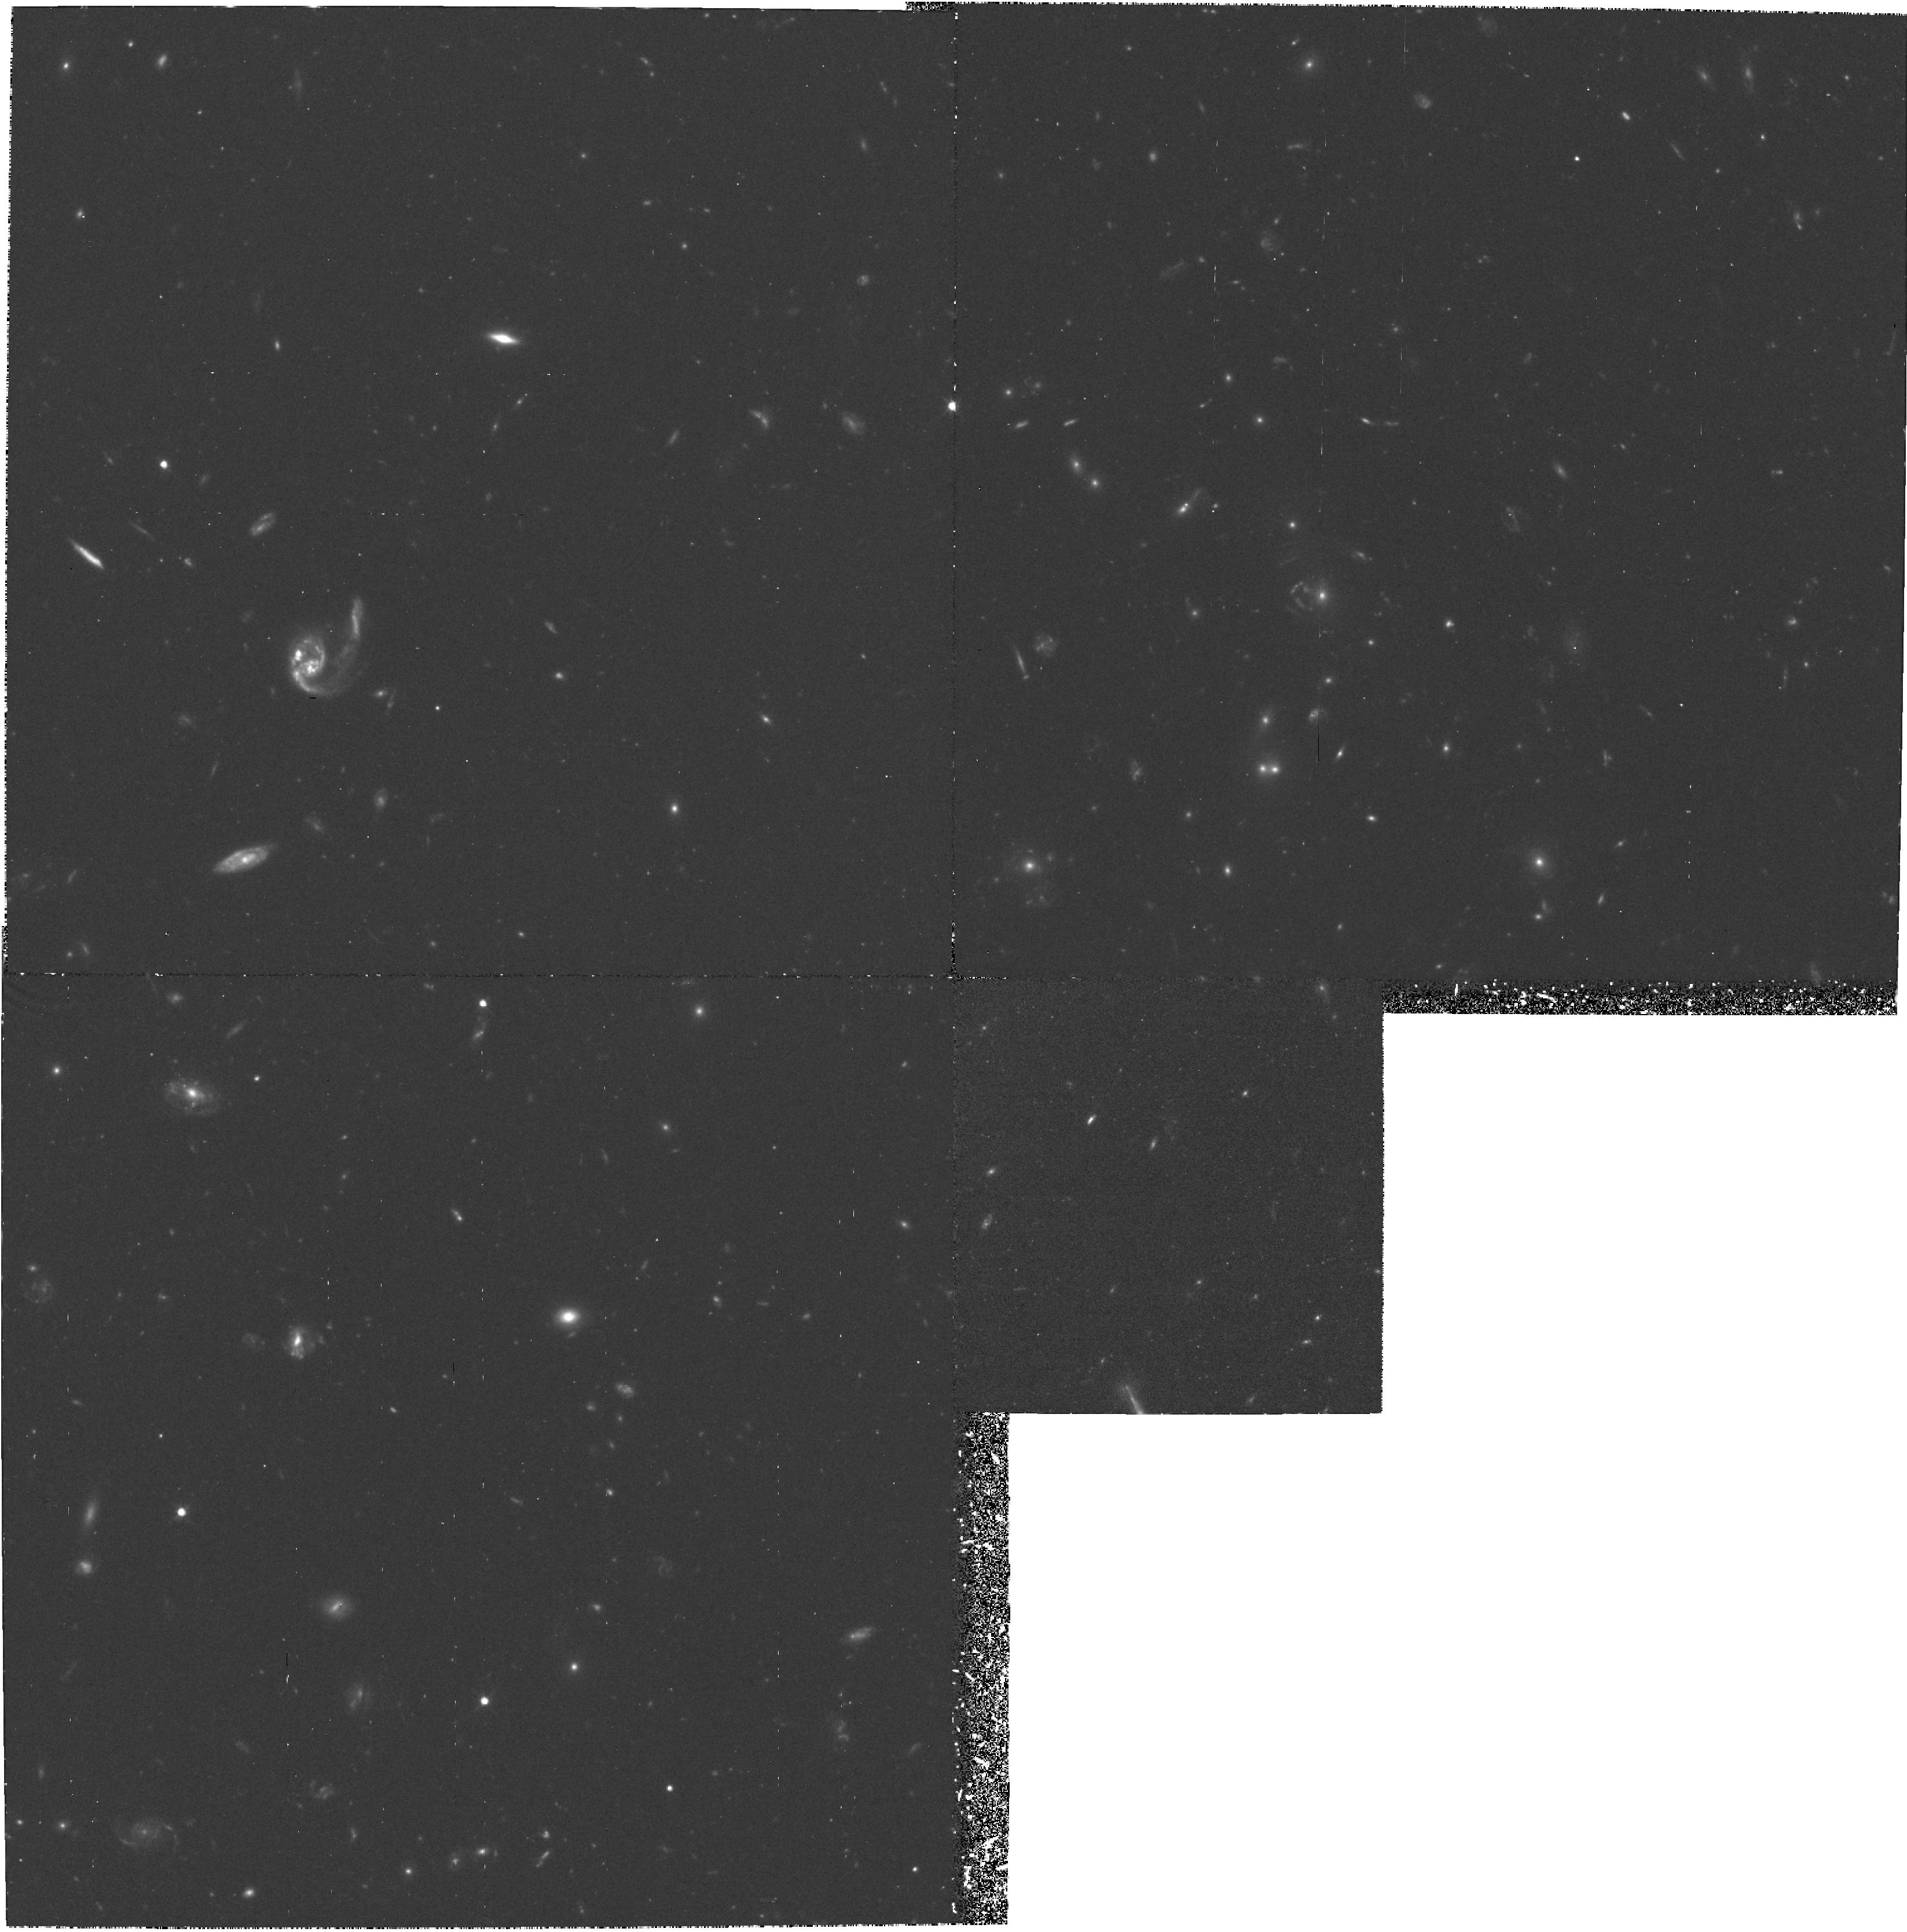
Target: GAL-CLUS1322+3115-POS1
Instrument: WFPC2/PC
Filter: F606W
Exposure: 3 h
Observation ID: hst_6278_01_wfpc2_pc_f606w_u34e01

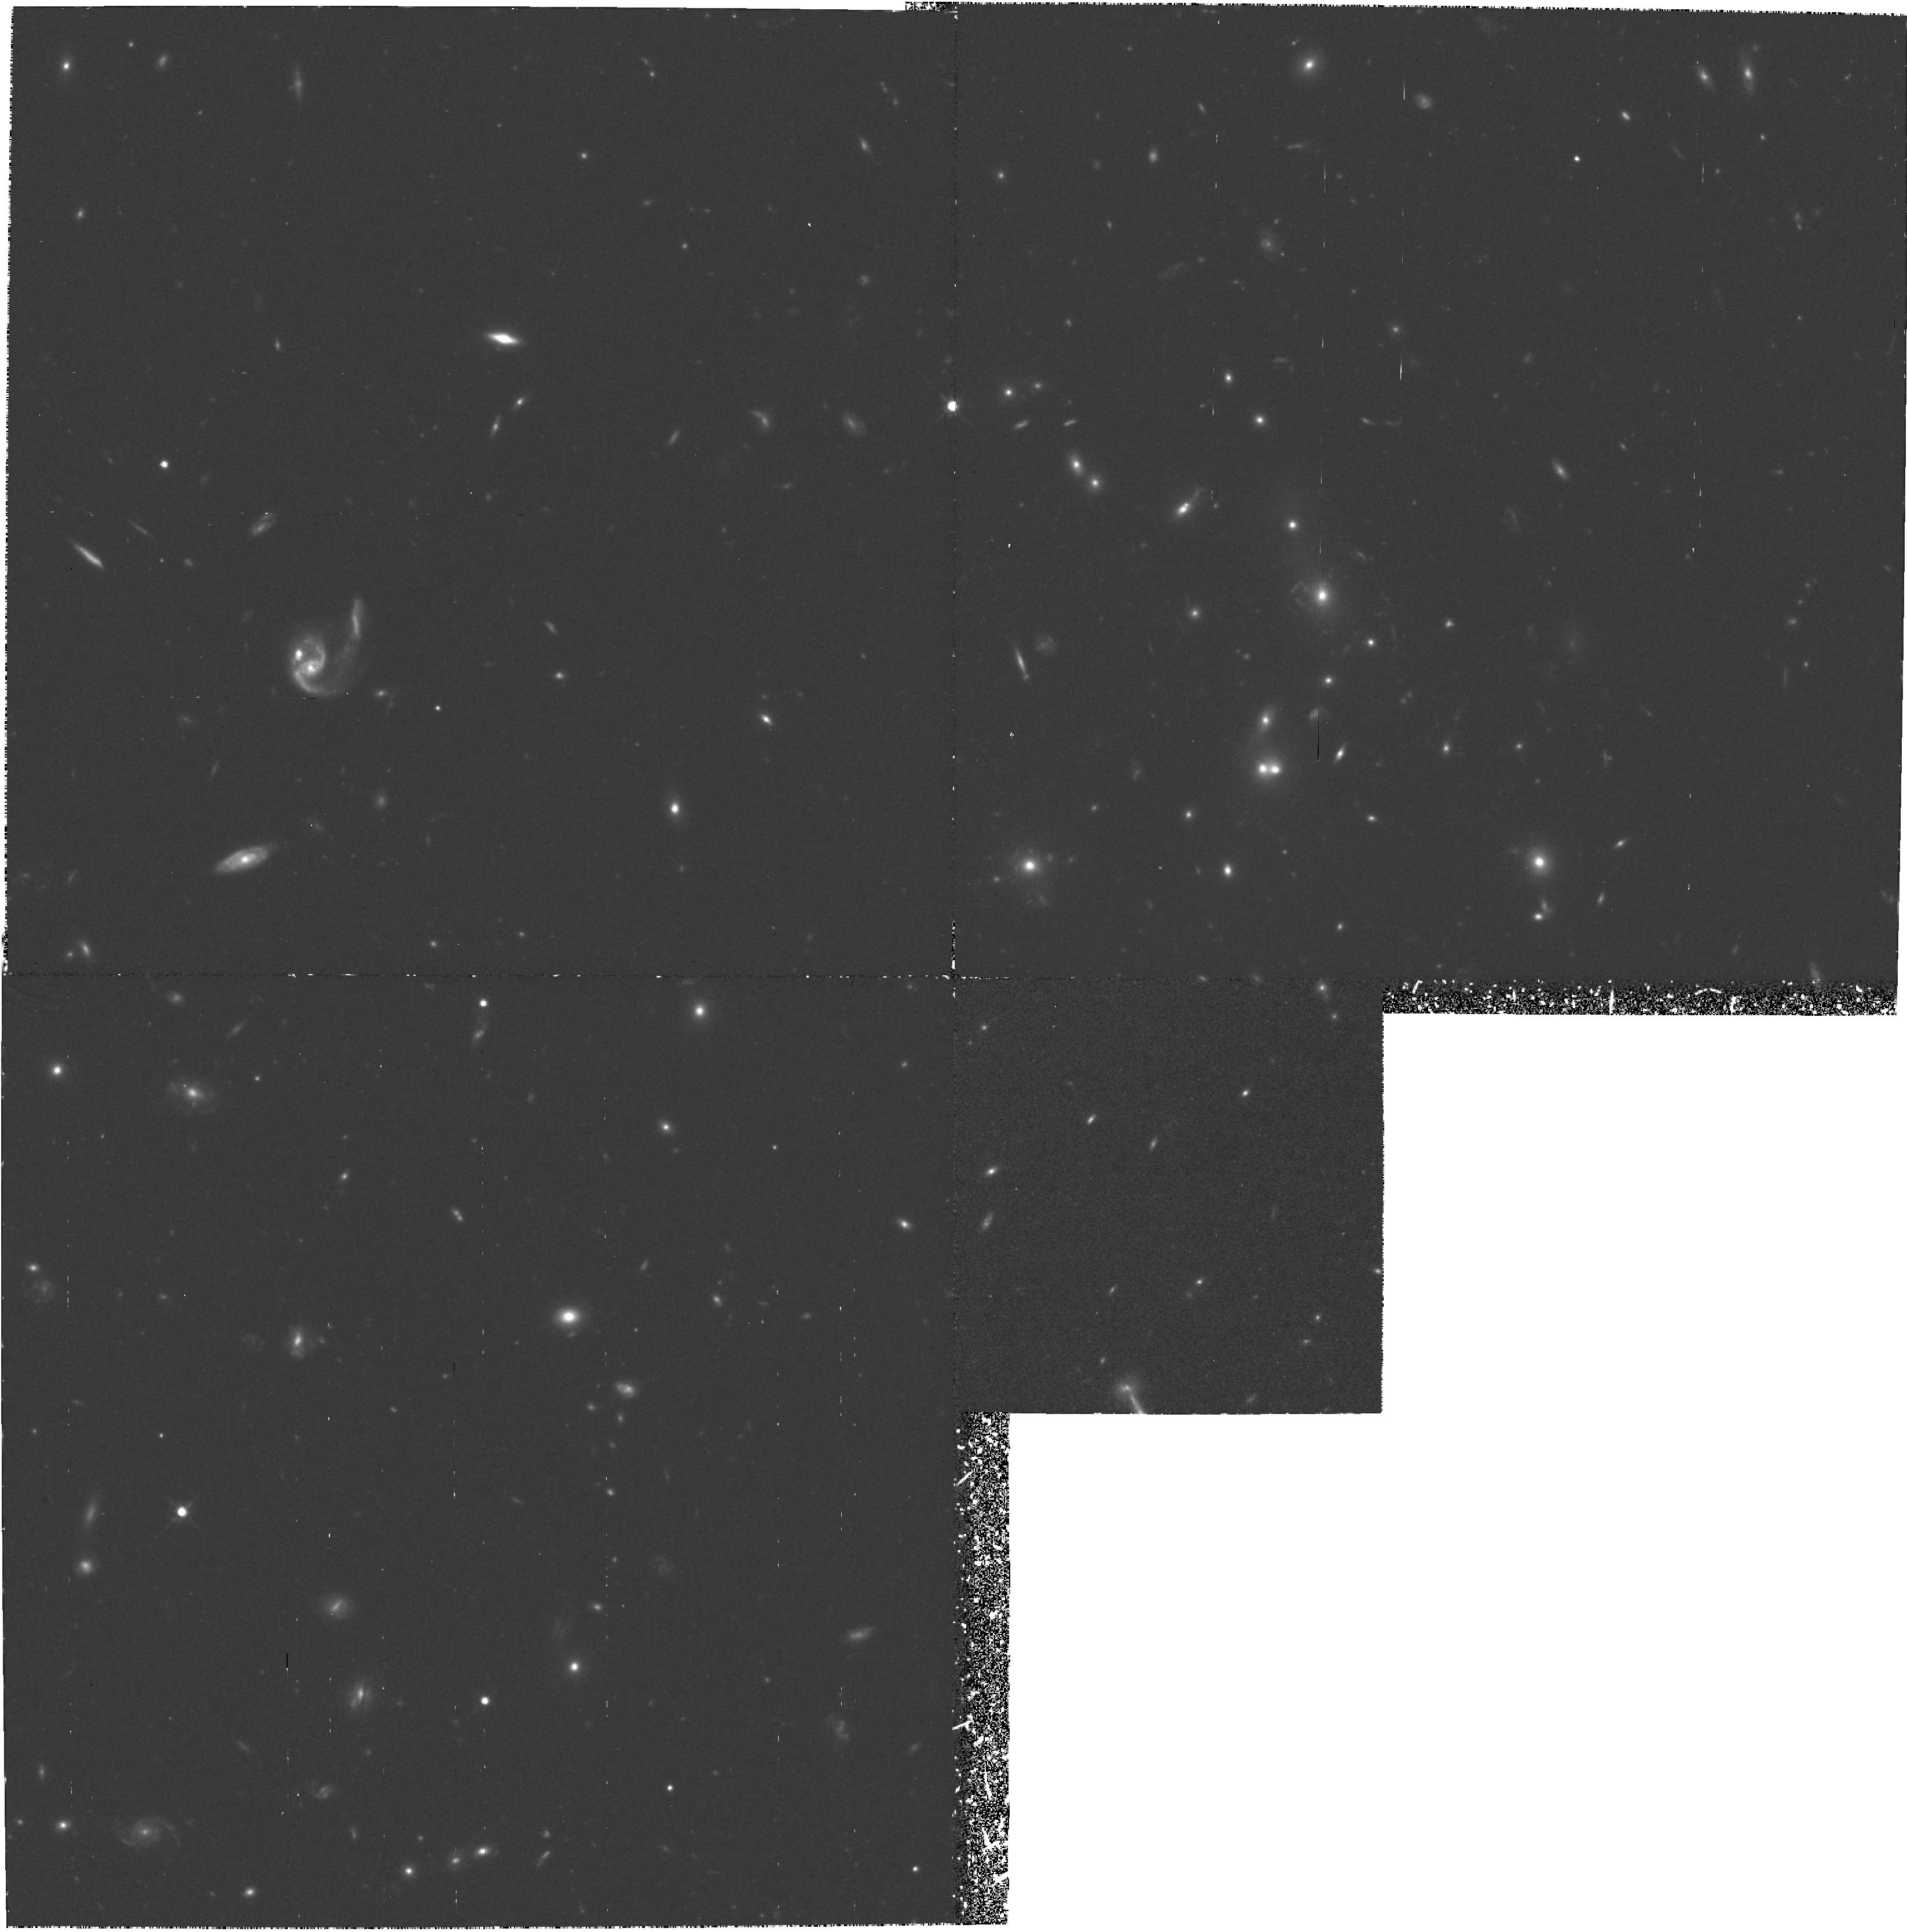
Target: GAL-CLUS1322+3115-POS1
Instrument: WFPC2/PC
Filter: F814W
Exposure: 4.4 h
Observation ID: hst_6278_02_wfpc2_pc_f814w_u34e02

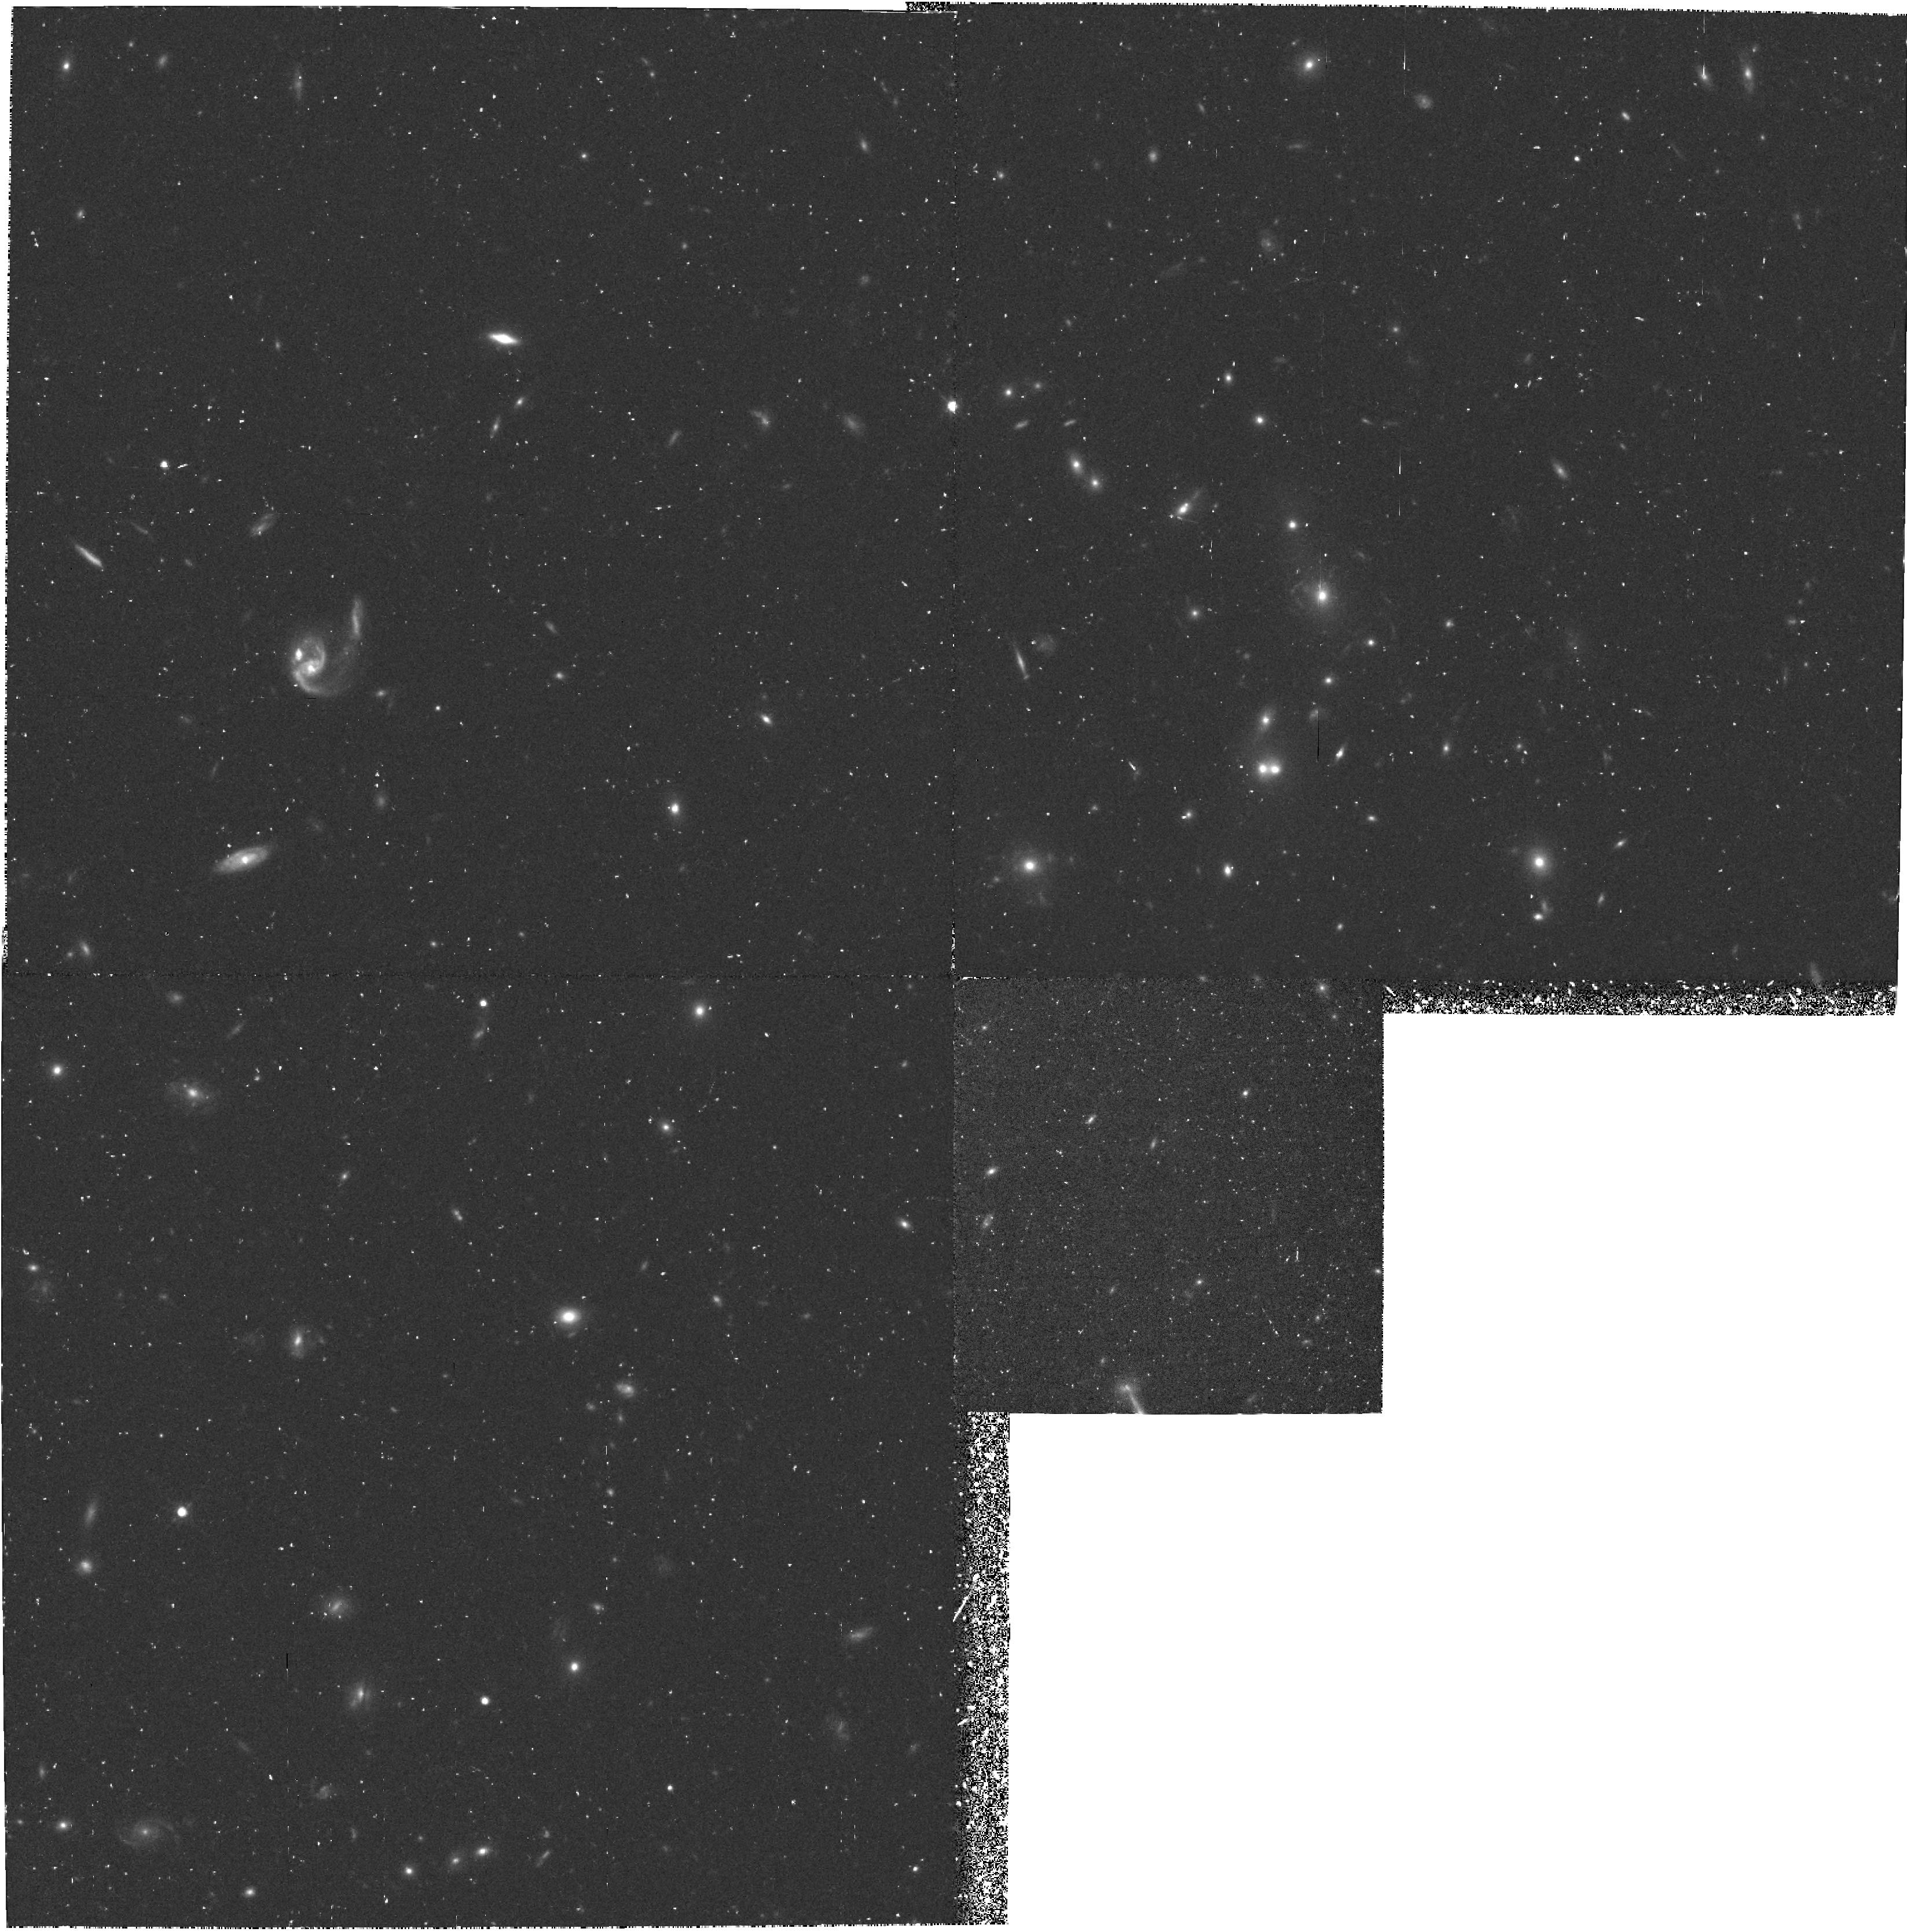
Target: GAL-CLUS1322+3115-POS1
Instrument: WFPC2/PC
Filter: F814W
Exposure: 1.4 h
Observation ID: hst_6278_01_wfpc2_pc_f814w_u34e01

FAINT CLUSTERS OF GALAXIES (WC09):  CYCLE 5 (PI: Westphal, J. A.)

A distant clusters of galaxies, with redshifts from 0.70 to 0.92, will be imaged in two colors corresponding to rest wavelengths of about 3400 and 4500 angstroms. The primary object of the study is to investigate the color and morphological evolution of cluster galaxies. Sufficient signal-to-noise will be obtained for all objects to see spiral structure, if present, and this field contains starburst galaxies, whose morphology is of special interest. In addition, the data will yield structural parameters for the bright cluster galaxies, which will aid in interpreting the classical Hubble diagram for the determination of the deceleration parameter.